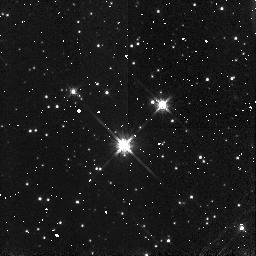
Target: B335
Instrument: NICMOS/NIC3
Filter: F160W
Exposure: 2 min
Observation ID: n4t6a1010

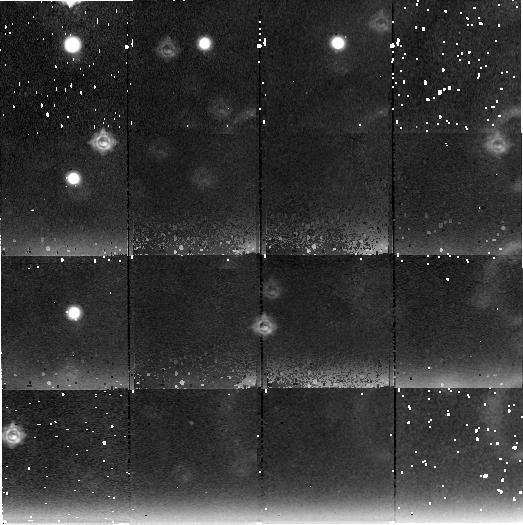
Target: field at RA 294.250°, Dec 7.592°
Instrument: NICMOS/NIC2
Filter: F222M
Exposure: 2.2 h
Observation ID: n4t6b1060

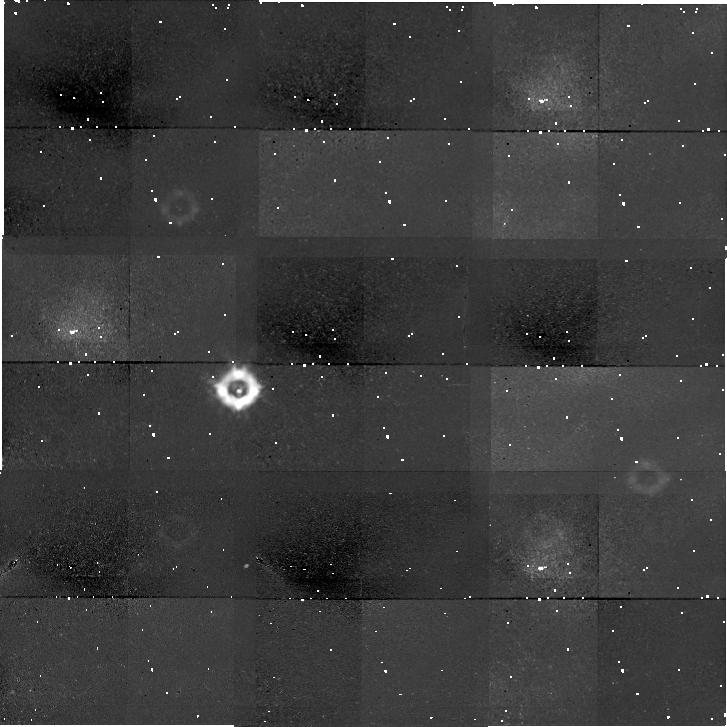
Target: field at RA 294.252°, Dec 7.583°
Instrument: NICMOS/NIC1
Filter: F110W
Exposure: 2.2 h
Observation ID: n4t6b1050

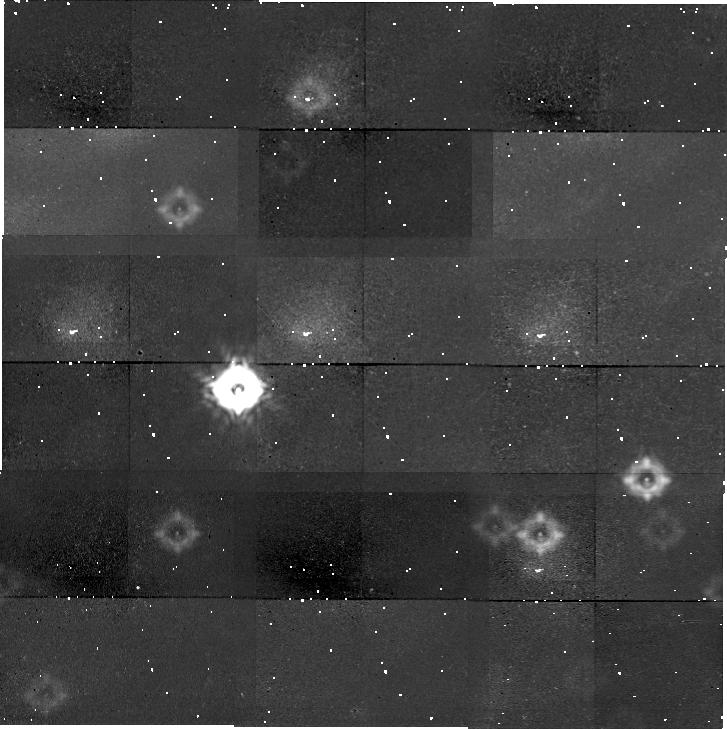
Target: field at RA 294.252°, Dec 7.583°
Instrument: NICMOS/NIC1
Filter: F160W
Exposure: 2.2 h
Observation ID: n4t6b1020

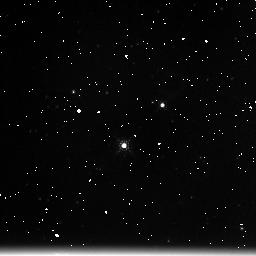
Target: B335
Instrument: NICMOS/NIC3
Filter: F222M
Exposure: 2 min
Observation ID: n4t6a1030

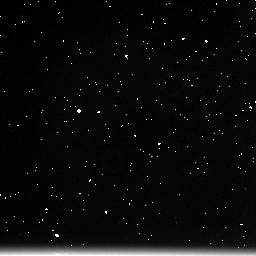
Target: B335
Instrument: NICMOS/NIC3
Filter: F222M
Exposure: 2 min
Observation ID: n4t601030

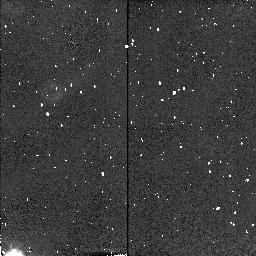
Target: field at RA 294.252°, Dec 7.586°
Instrument: NICMOS/NIC2
Filter: F160W
Exposure: 2 min
Observation ID: n4t601020

Testing Protostellar Collapse Theory through Extinction Mapping (PI: Wilner, David)

The identification of collapsing protostars remains a ``holy grail'' of star formation studies. The best collapse candidate is generally recognized to be B335, an isolated round globule containing a deeply embedded low luminosity young stellar object (detected only at Lambda>60 Mum). In an influential study, Zhou et al. (1993) observed a variety of trace molecules in B335 and showed that detailed radiative transfer models based on the velocity and density fields of the ``inside-out'' collapse theory developed by Shu (1977) reproduced the spectra extremely well. Here we propose to use NICMOS to obtain near-infrared photometry of background stars shining through B335, to measure the density field in a way that suffers from none of the problems inherent in molecular line work (abundances, opacities, unknown collision rates, etc.). Ground based data show that the projected reddening distribution at large radii (>30'') is in good agreement with an n\propto r^-2 density profile. Deeper observations using NICMOS will probe into higher extinctions and smaller radii and show directly if the density field has relaxed to the n\propto r^-1.5 form predicted for collapse. The proposed observations take advantage of the high sensitivity of NICMOS to sample the B335 infall zone to equivalent visual extinctions of 50 magnitudes or more, a regime that simply cannot be probed from the ground.